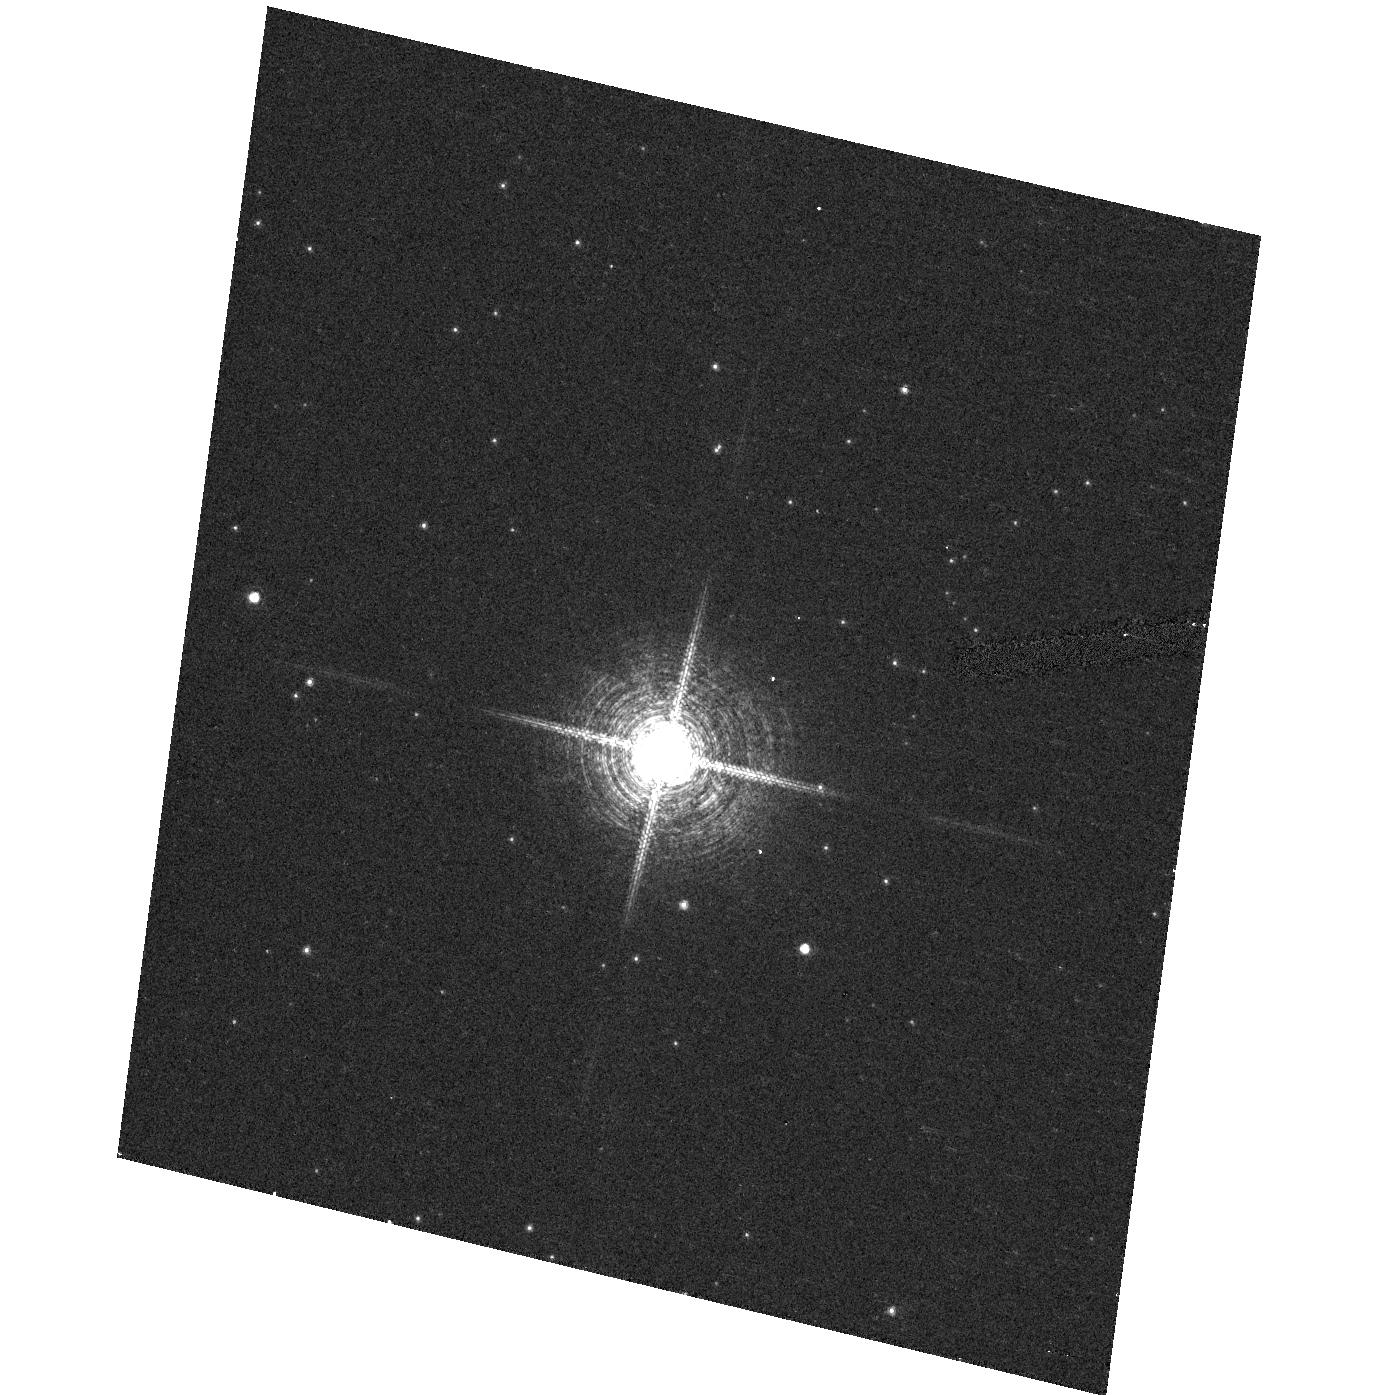
Target: V4046SGR. Instrument: ACS/HRC. Filter: F658N. Exposure: 4 min. Observation ID: hst_10348_01_acs_hrc_f658n_j96u01

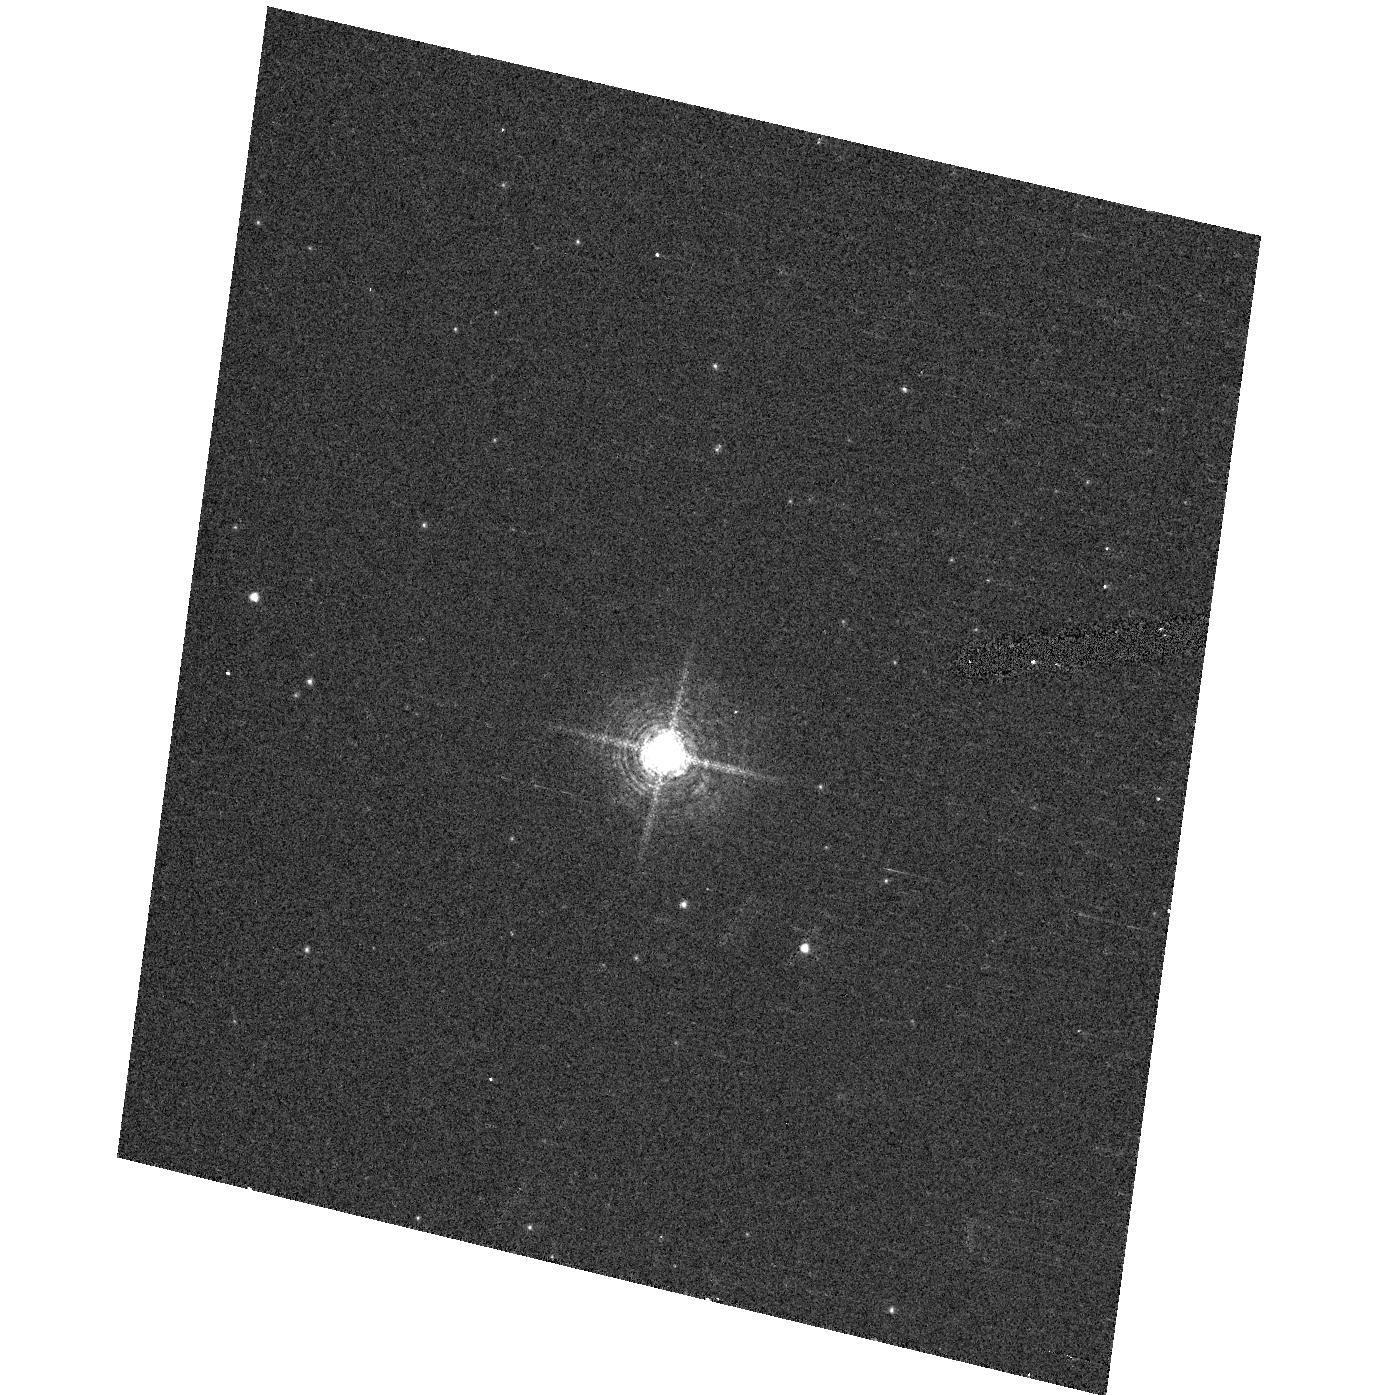
Target: V4046SGR. Instrument: ACS/HRC. Filter: F502N. Exposure: 4 min. Observation ID: hst_10348_01_acs_hrc_f502n_j96u01

The Production of X-ray Emission in Classical T Tauri Stars (PI: Herczeg, Gregory J.)

We propose to obtain a 150 ks HETG spectrum of the Classical T Tauri Star (CTTS) V4046 Sgr. The unknown source of strong X-ray emission remains a glaring weakness in our understanding of energetics around young stars. An HETG observation of the CTTS TW Hya suggested that the physical properties of the hot gas around accreting stars may be different from solar-like coronae. This difference hints that accretion may produce most of the X-rays from CTTSs. However, this tentative conclusion is based on observations of only one CTTS, that may not be representative of its class. We seek to verify this conclusion, and to obtain a better understanding of the temperature, electron density, and abundances of hot gas around CTTSs, by obtaining a high S/N HETG spectrum of an X-ray bright CTTS.